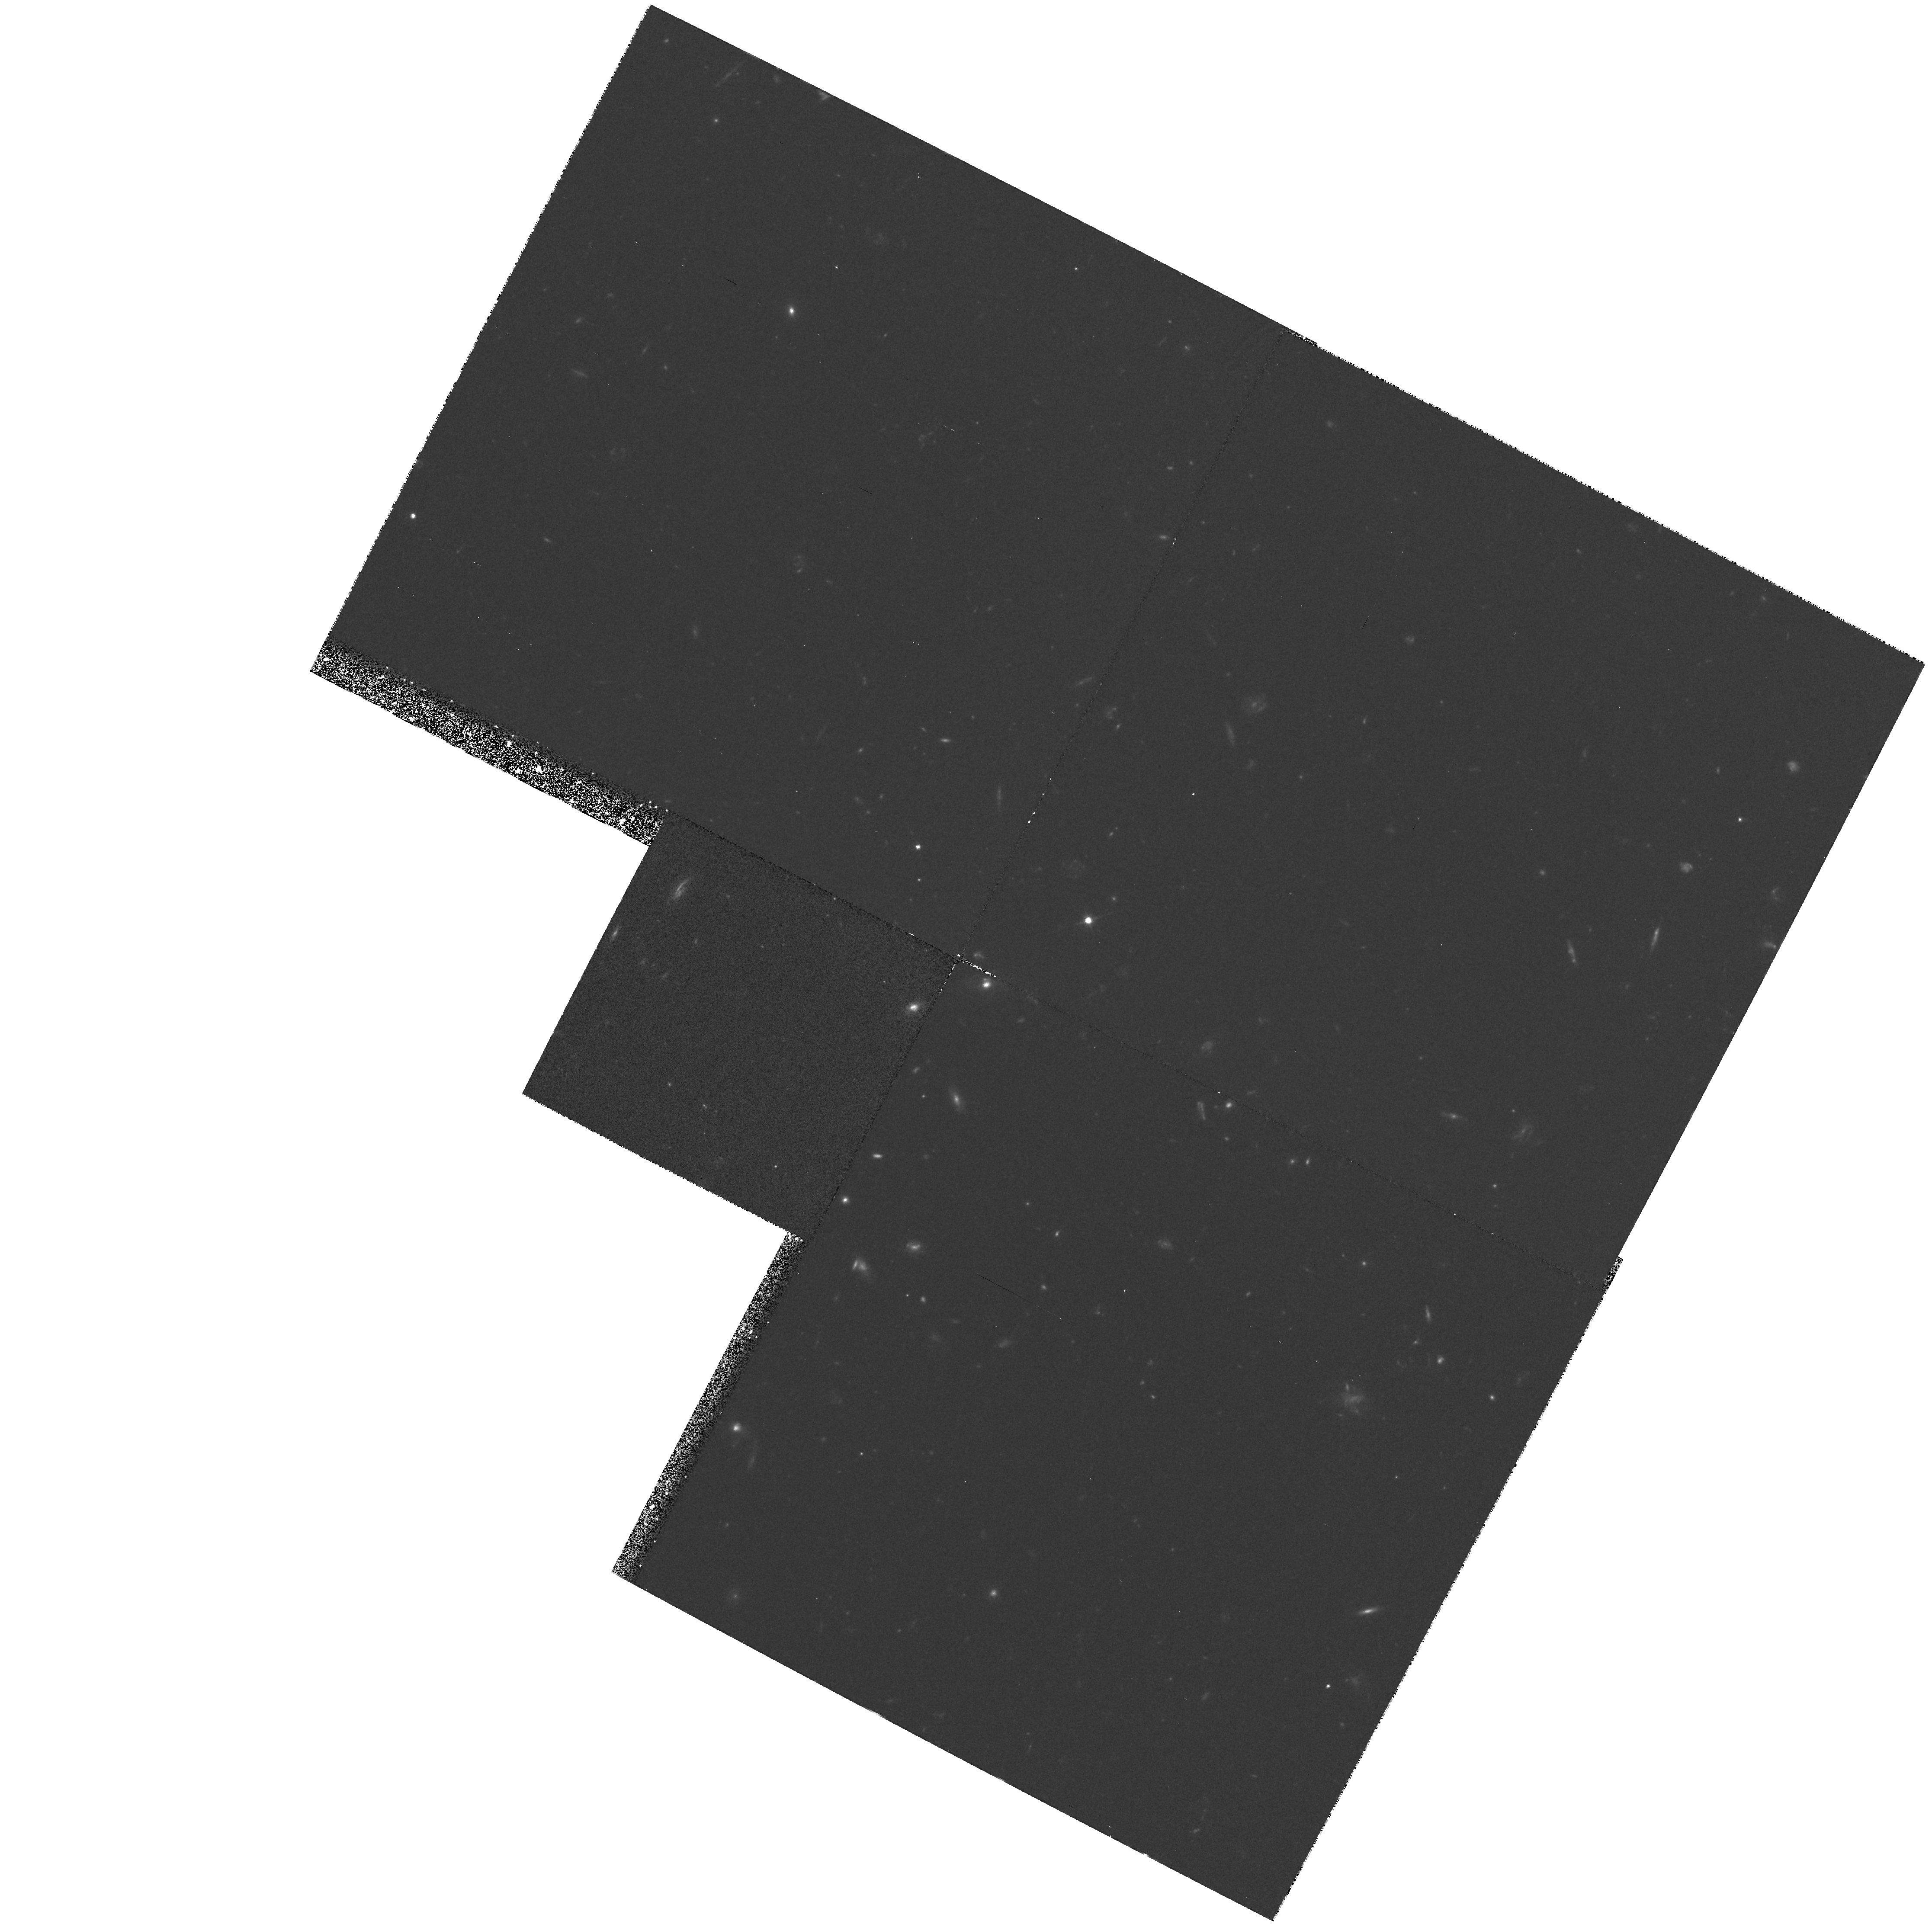
Target: HDF-122837+623757. Instrument: WFPC2/PC. Filter: F606W. Exposure: 37 min. Observation ID: hst_6313_02_wfpc2_pc_f606w_u2pv02

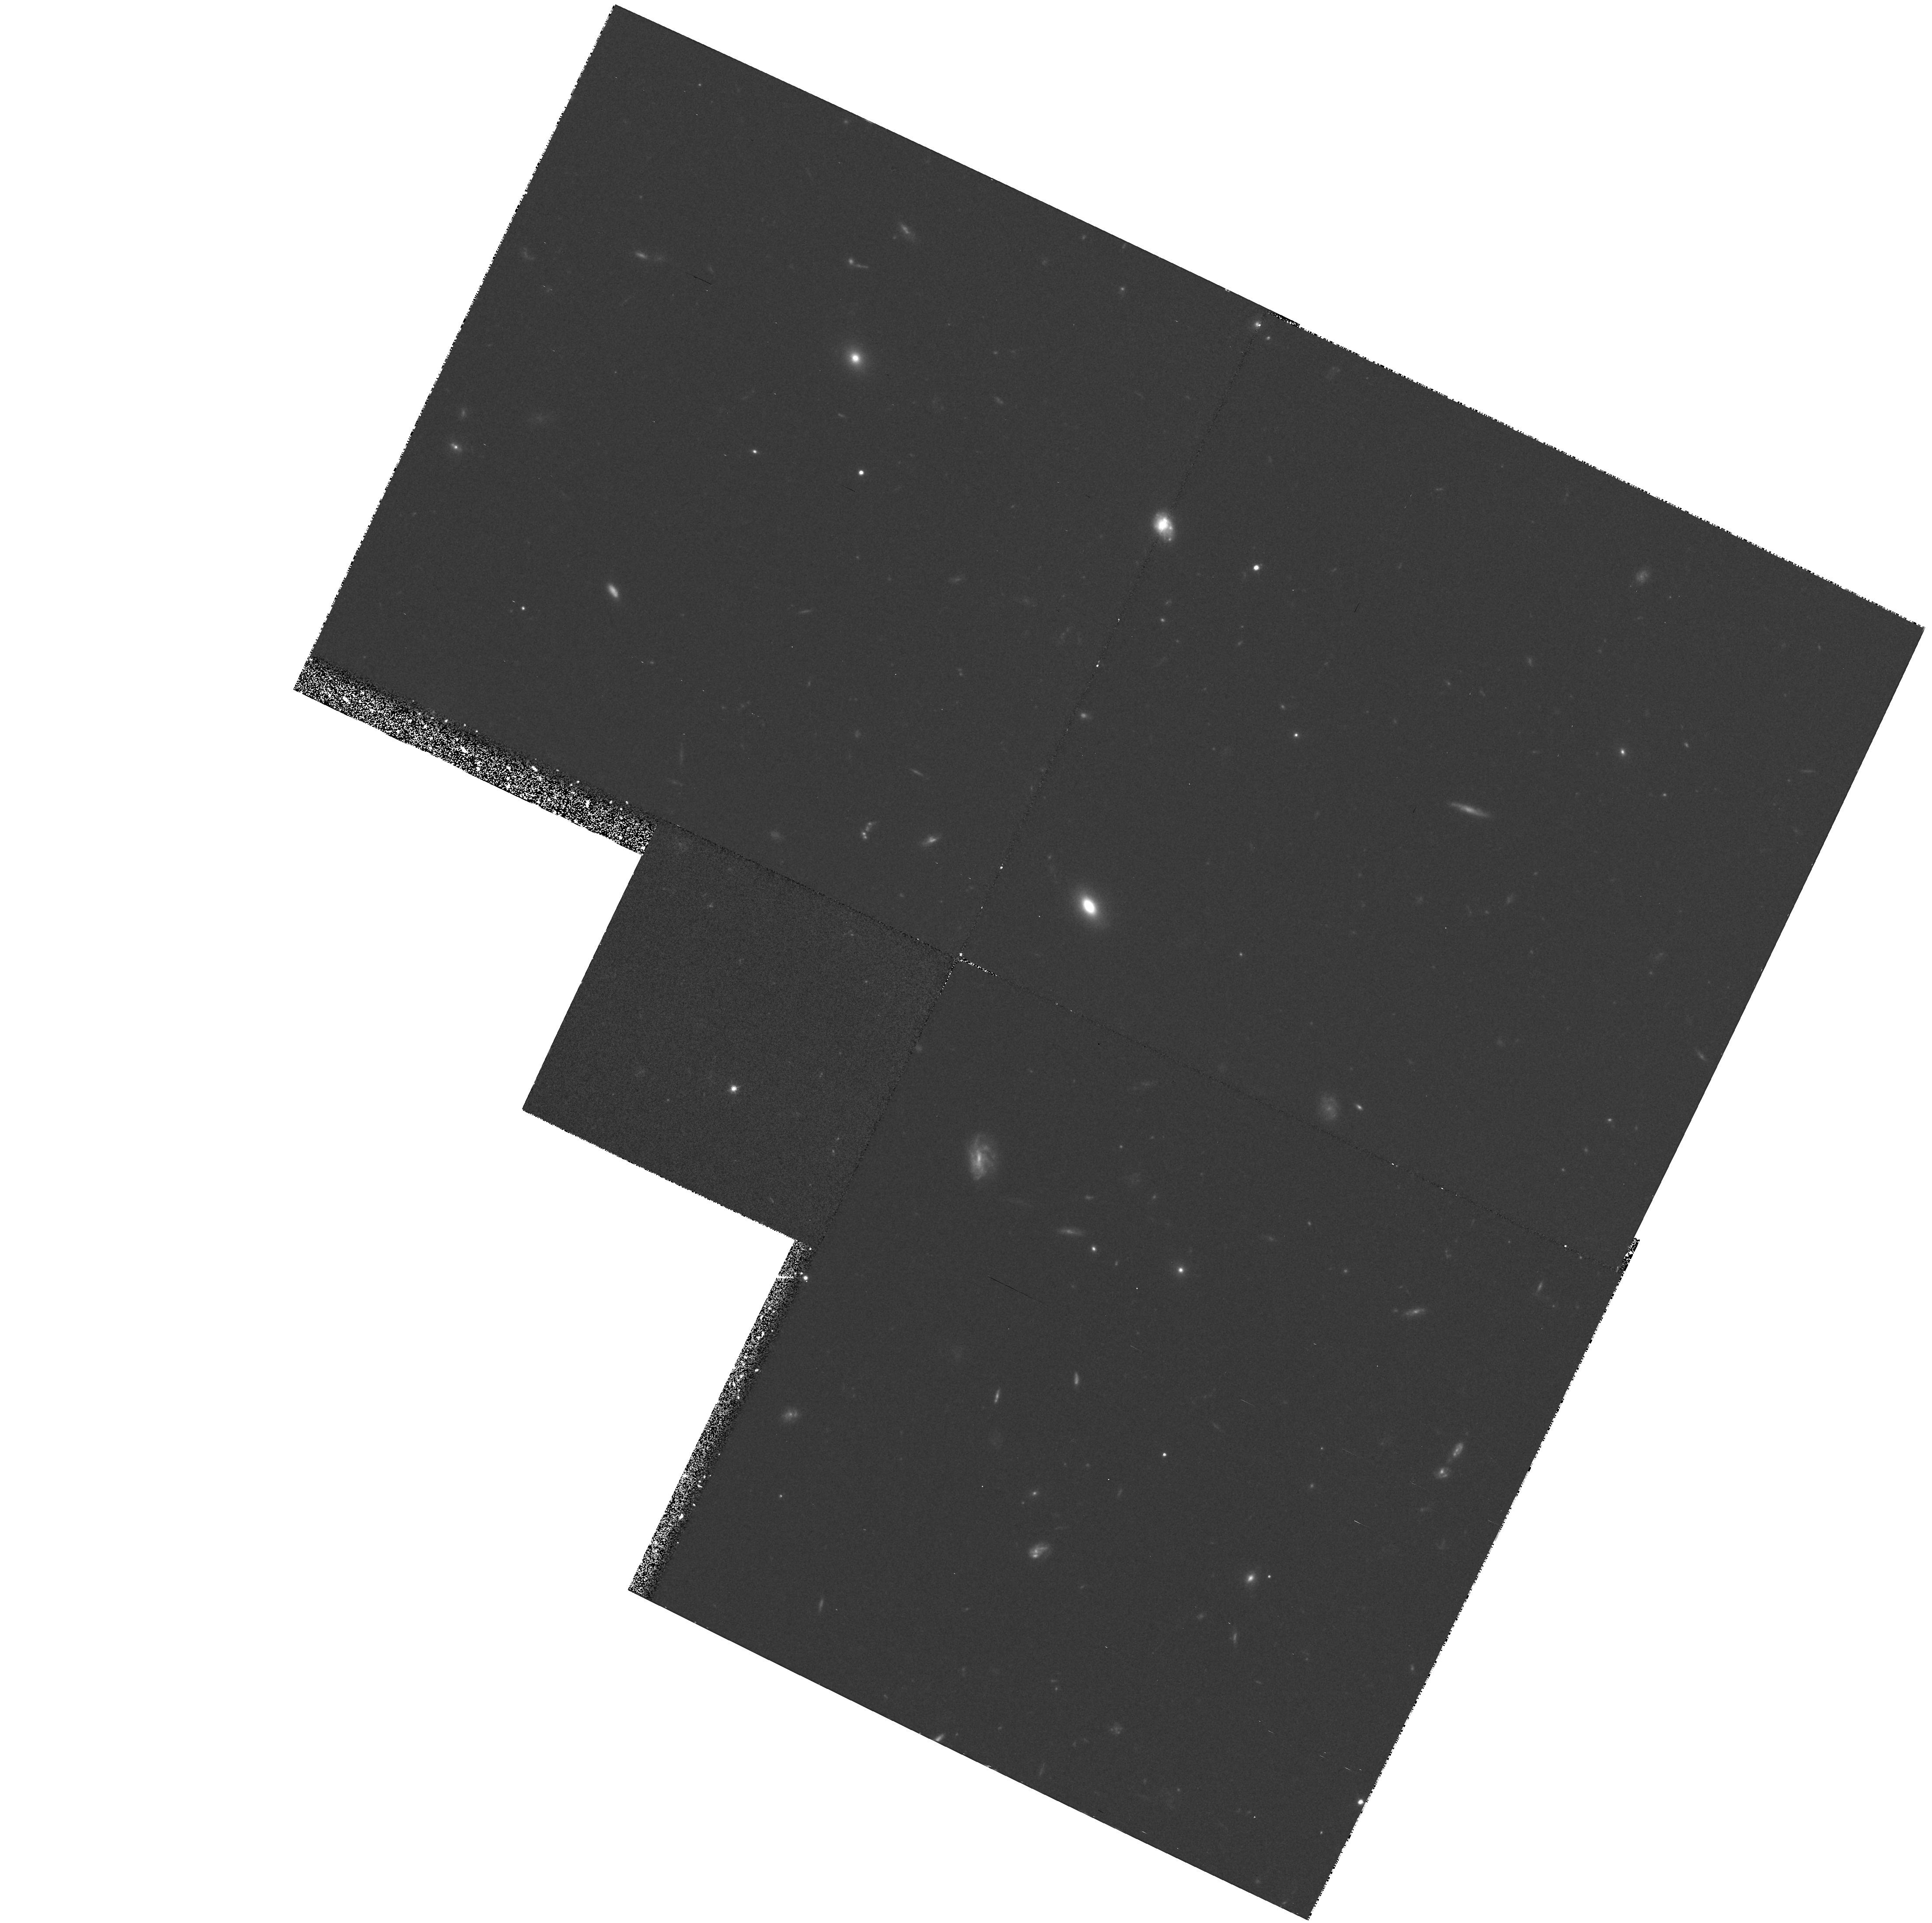
Target: HDF-123649+621346. Instrument: WFPC2/PC. Filter: F606W. Exposure: 37 min. Observation ID: hst_6313_01_wfpc2_pc_f606w_u2pv01

THE HDF EXPERIMENTS: A TEST (PI: Williams, Robert E.)

The HDF experiment consists of WFPC2 imaging through the F300W, F450W, F606W, and F814W passbands of one selected field of the sky for 180 orbits of CVZ time. The program will provide multi-wavelength data of unprecedented depth on morphology and spectral energy distribution of faint field galaxies. This proposal consists of two orbits of CVZ observations designed to test the HDF program, in particular guide star availability and background stray-light contamination. We will use only the F606W passband in this test program.